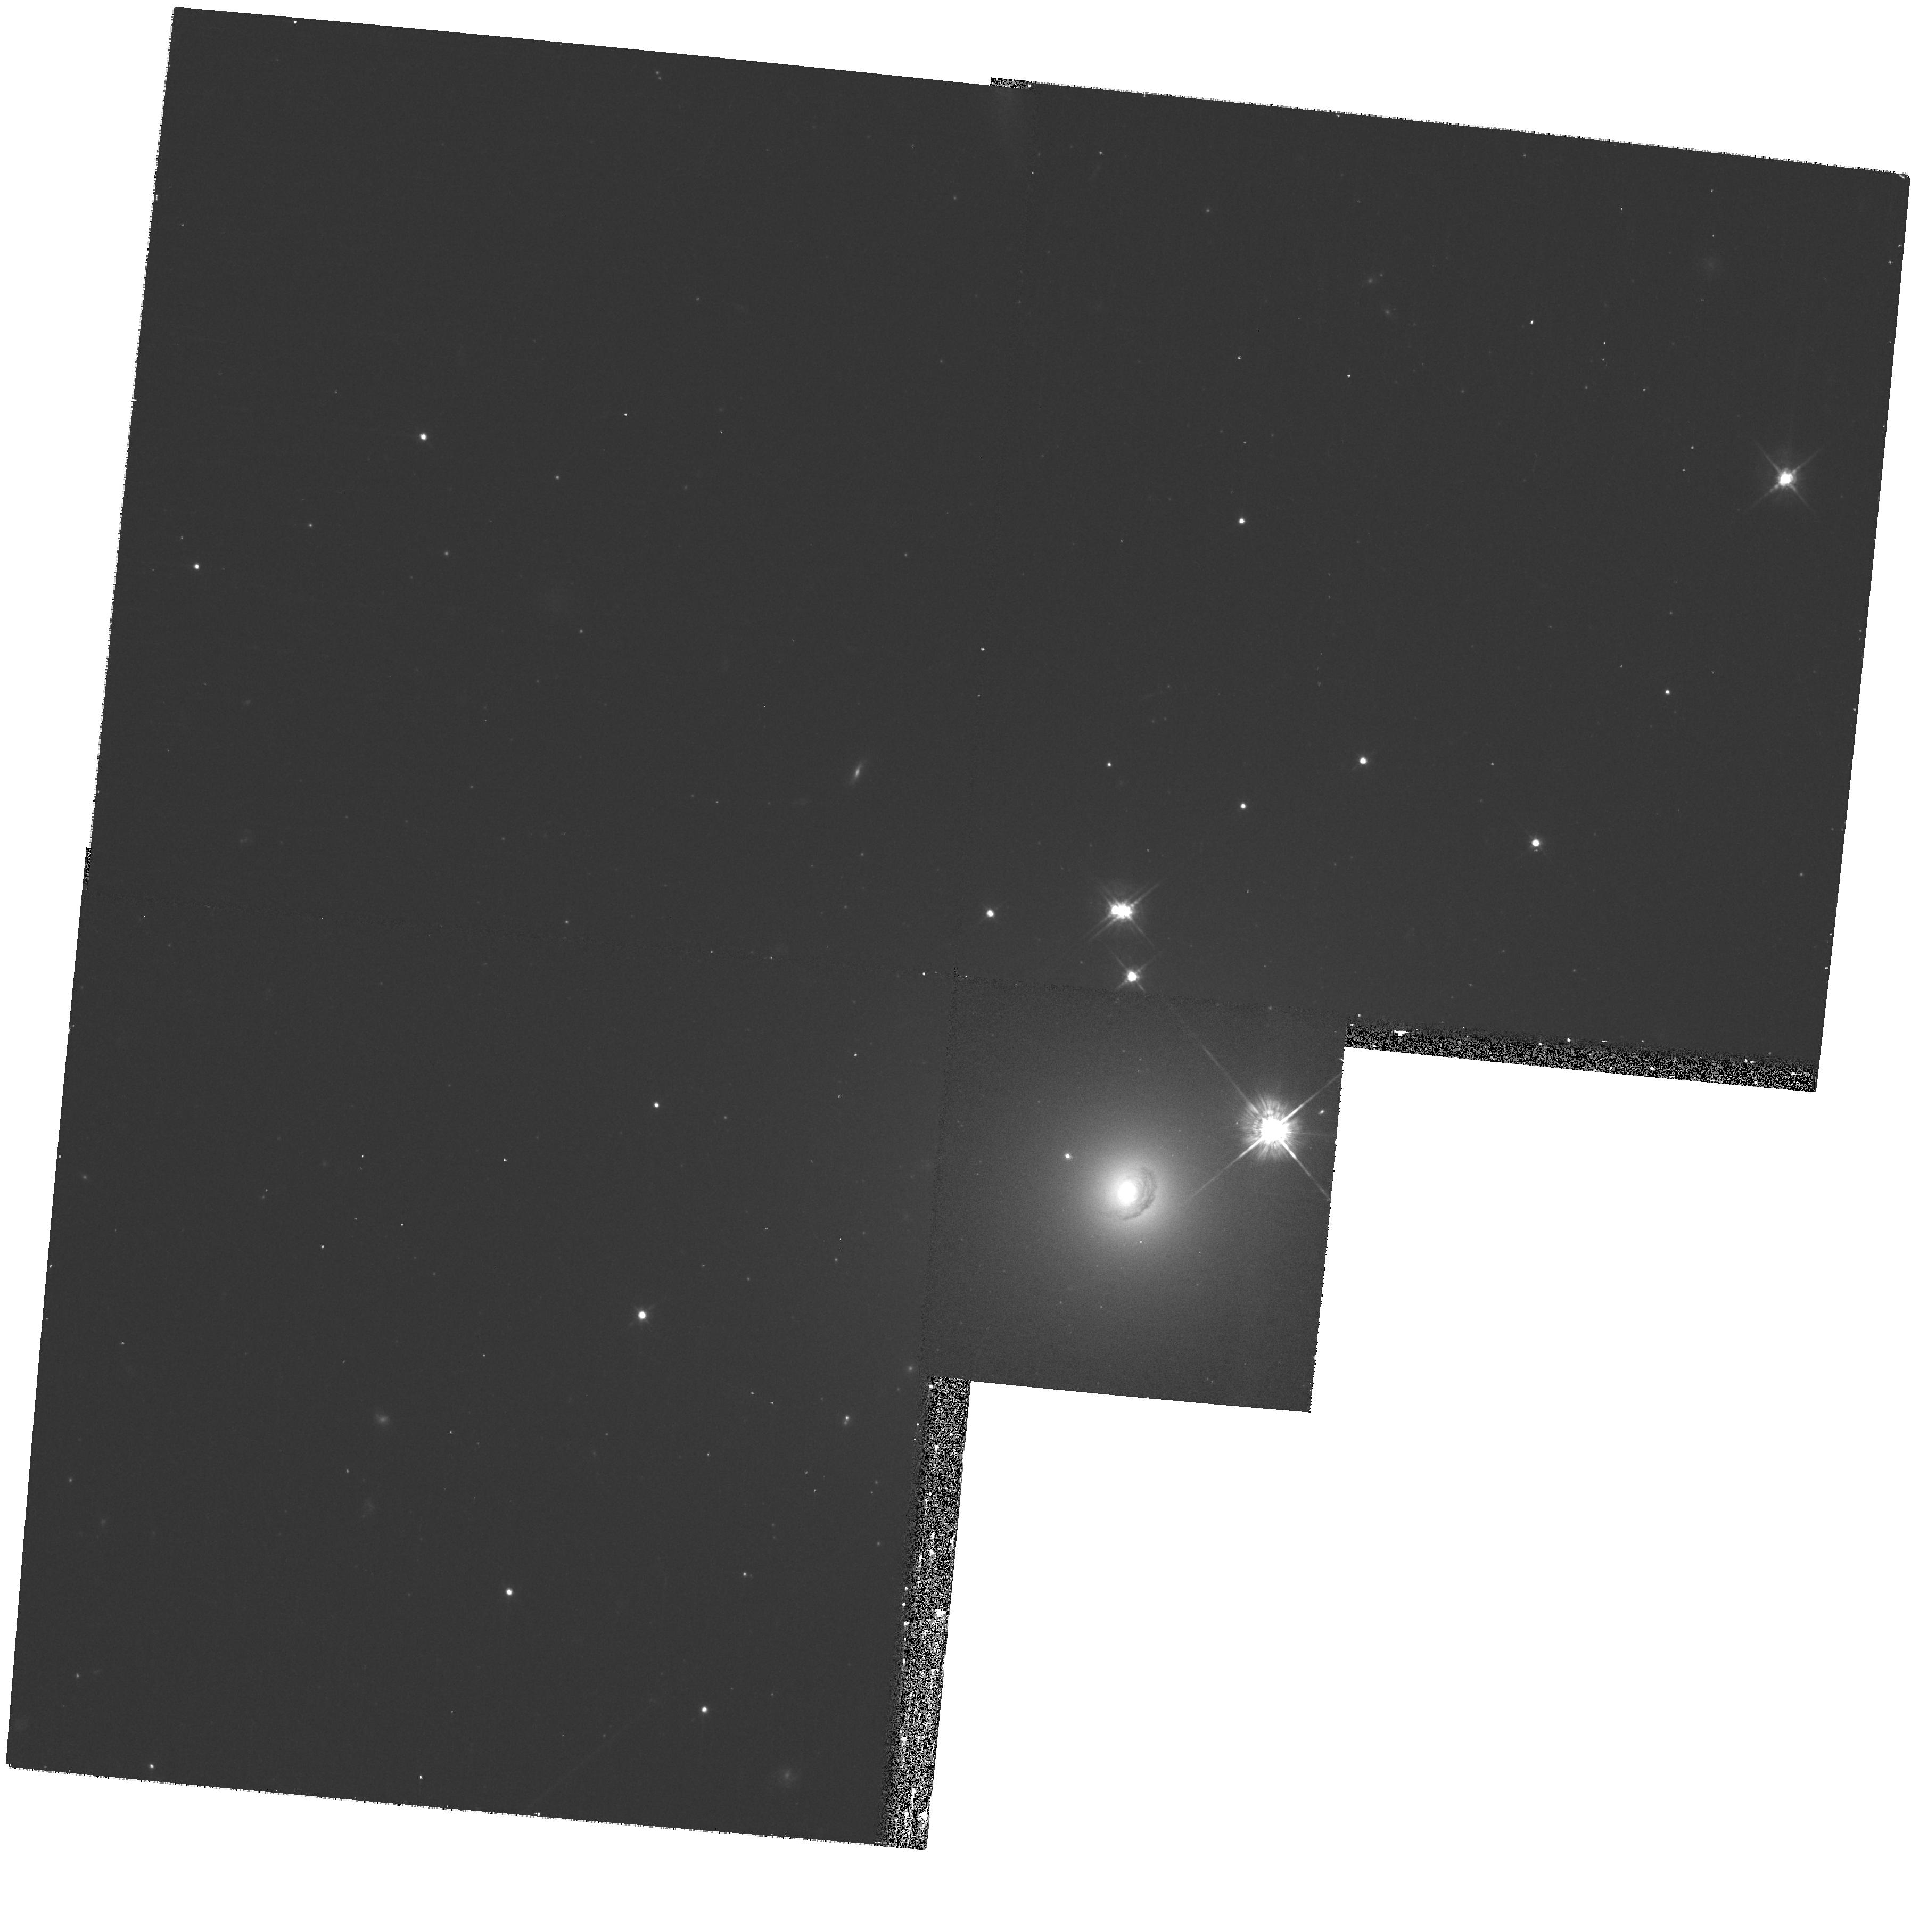
Target: UGC-01308. Instrument: WFPC2/PC. Filter: F622W. Exposure: 10 min. Observation ID: hst_10884_07_wfpc2_pc_f622w_u9sb07

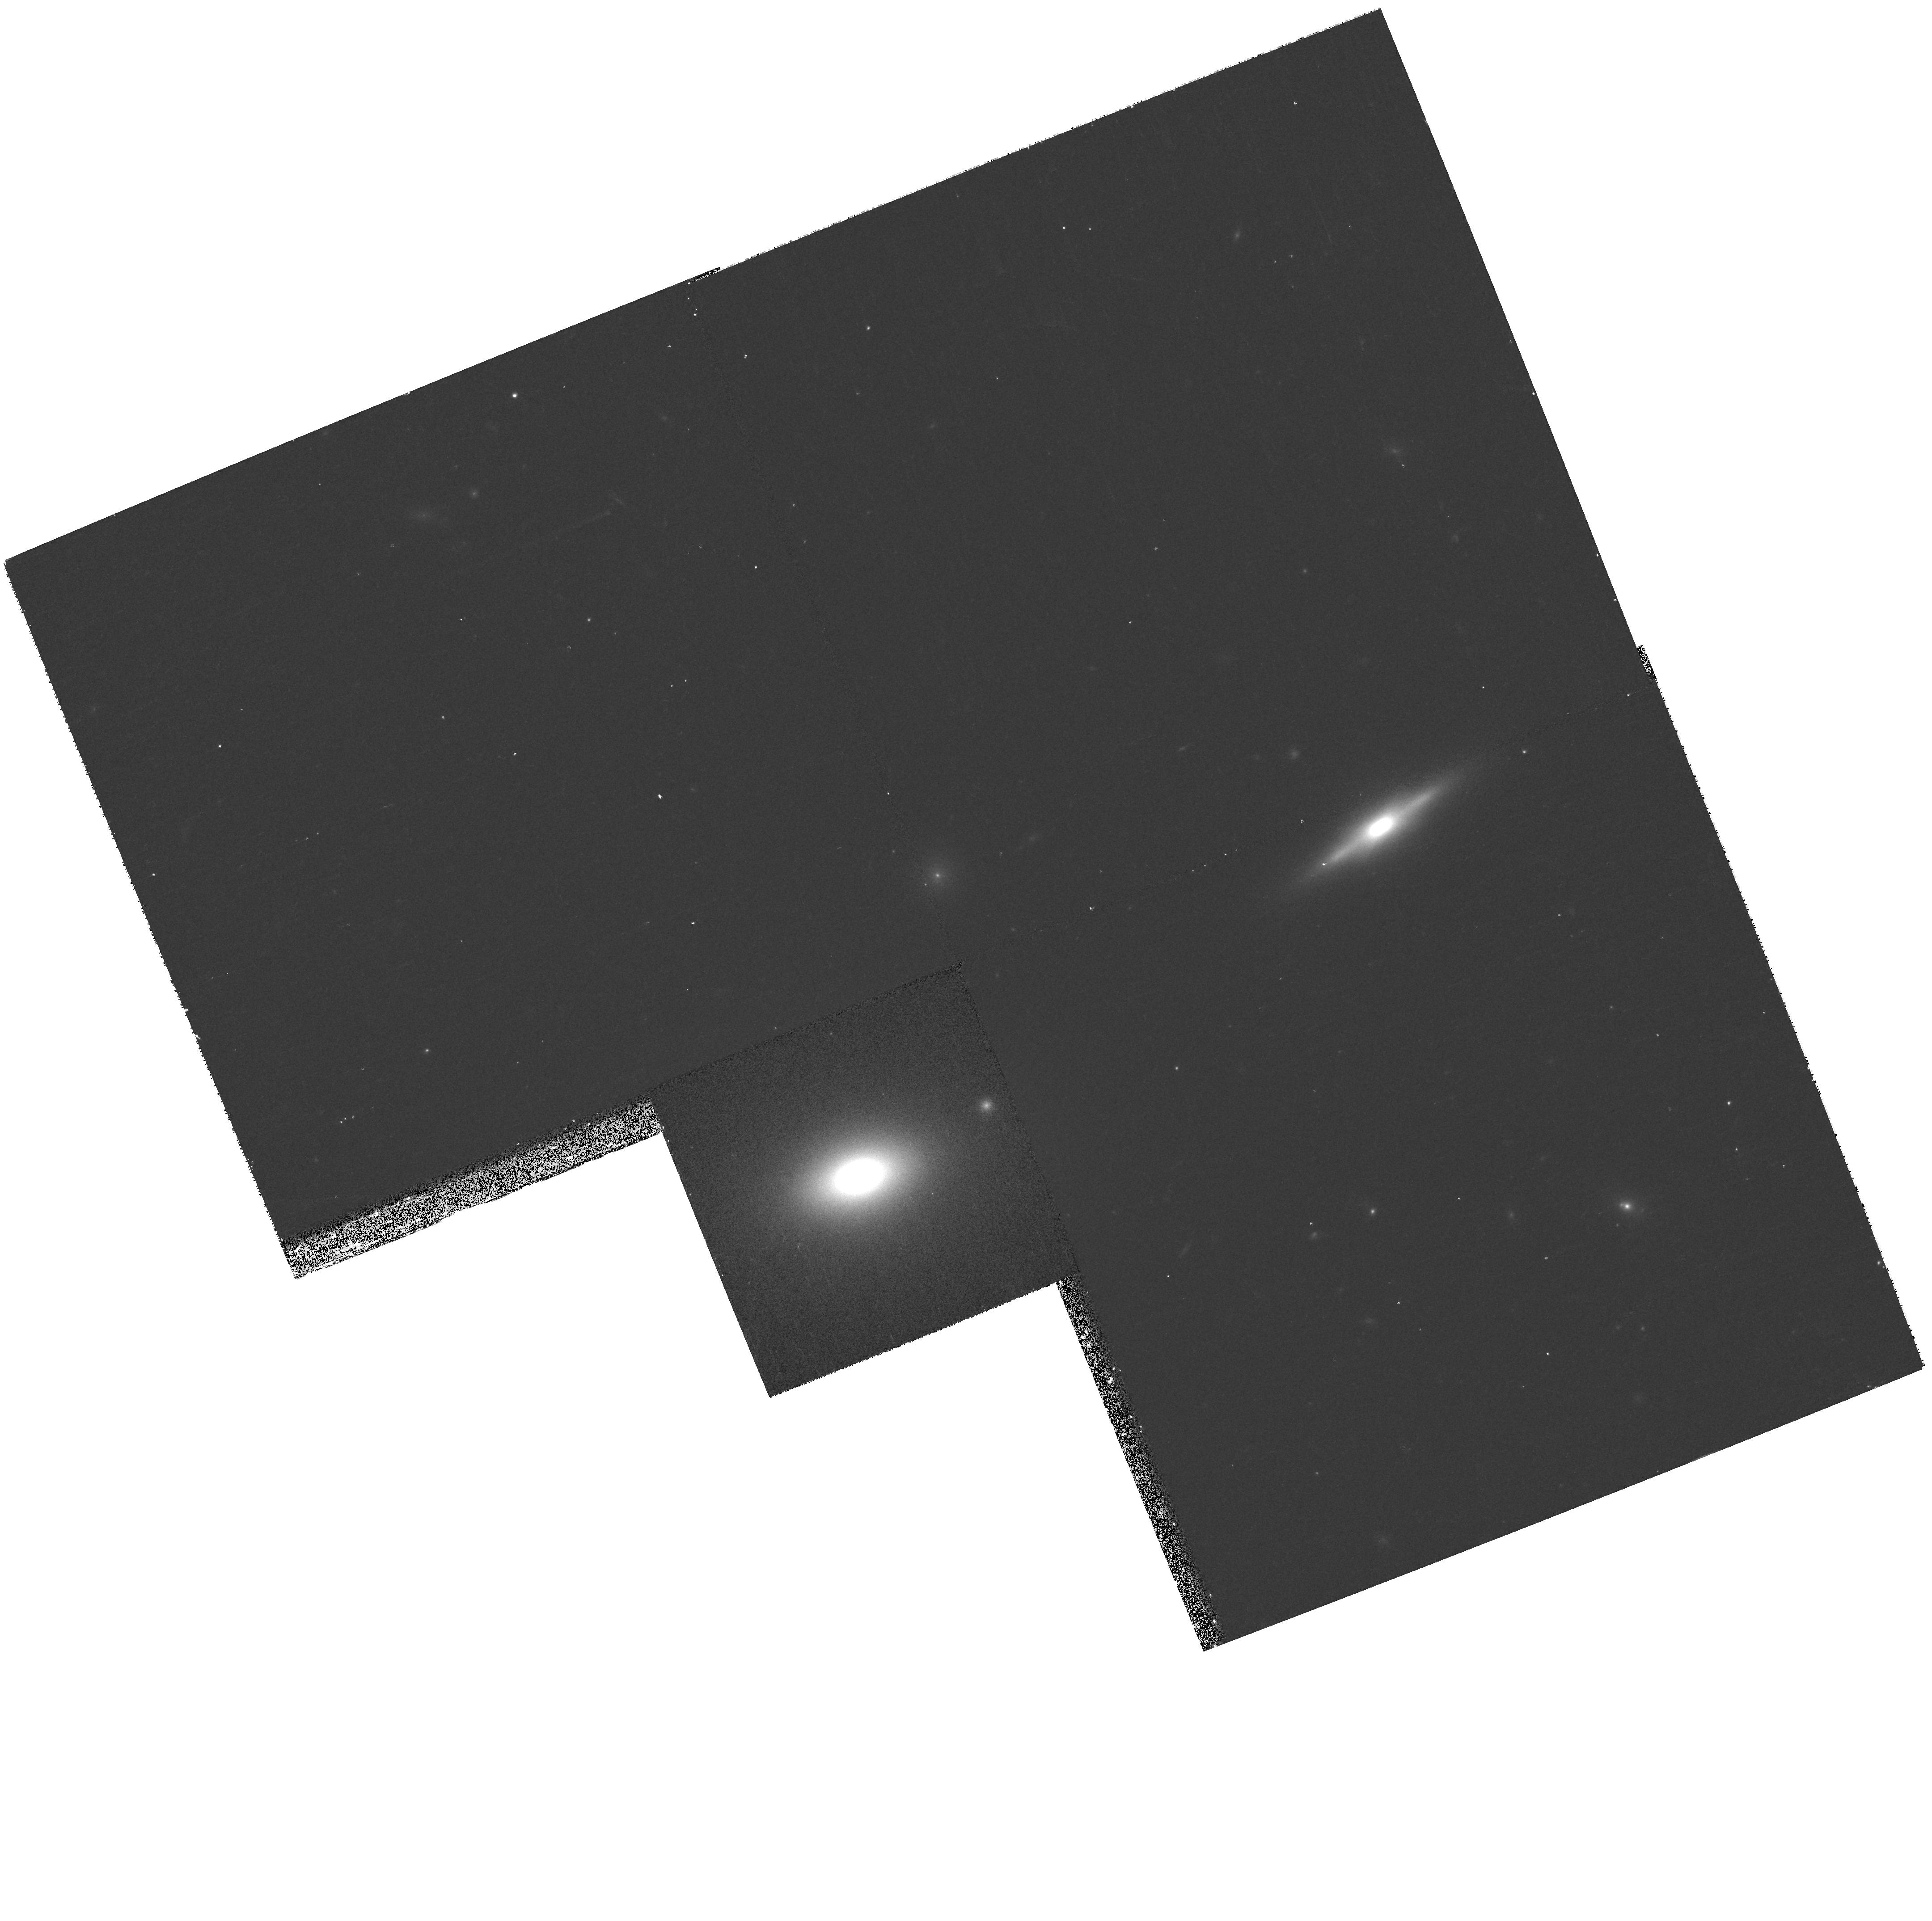
Target: GMP-2440. Instrument: WFPC2/PC. Filter: F622W. Exposure: 10 min. Observation ID: hst_10884_11_wfpc2_pc_f622w_u9sb11

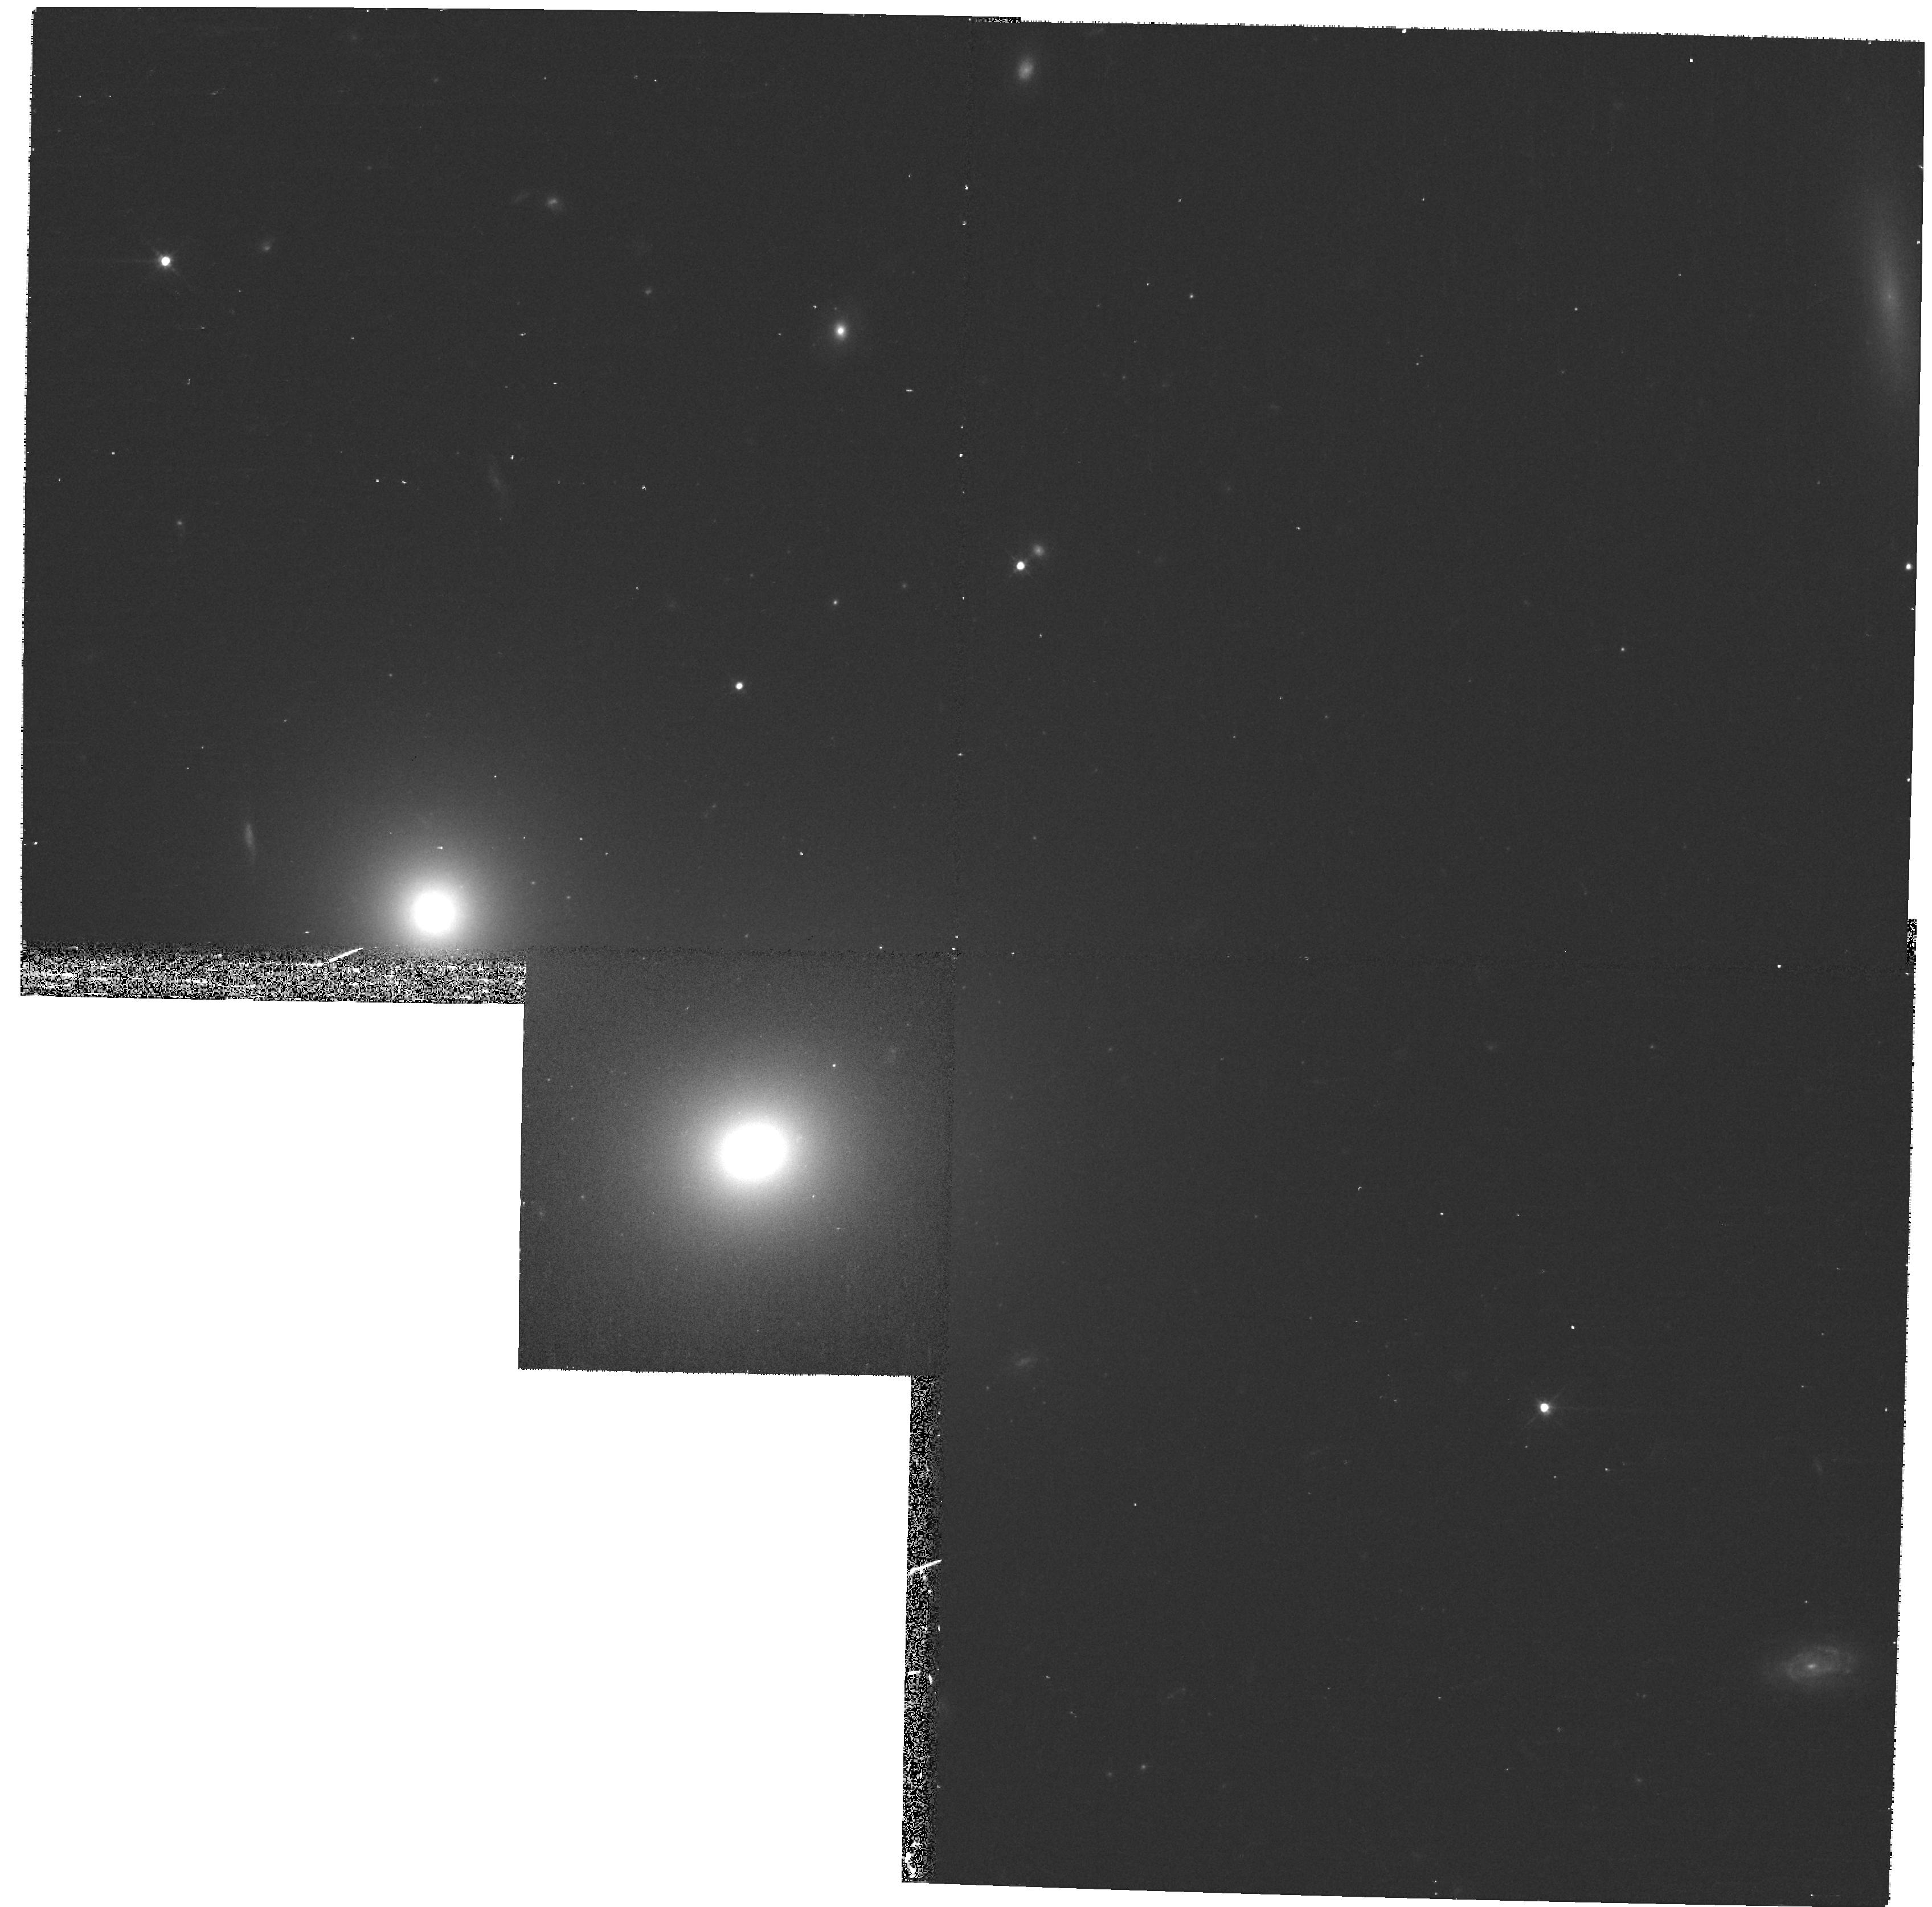
Target: GMP-4822. Instrument: WFPC2/PC. Filter: F622W. Exposure: 10 min. Observation ID: hst_10884_13_wfpc2_pc_f622w_u9sb13

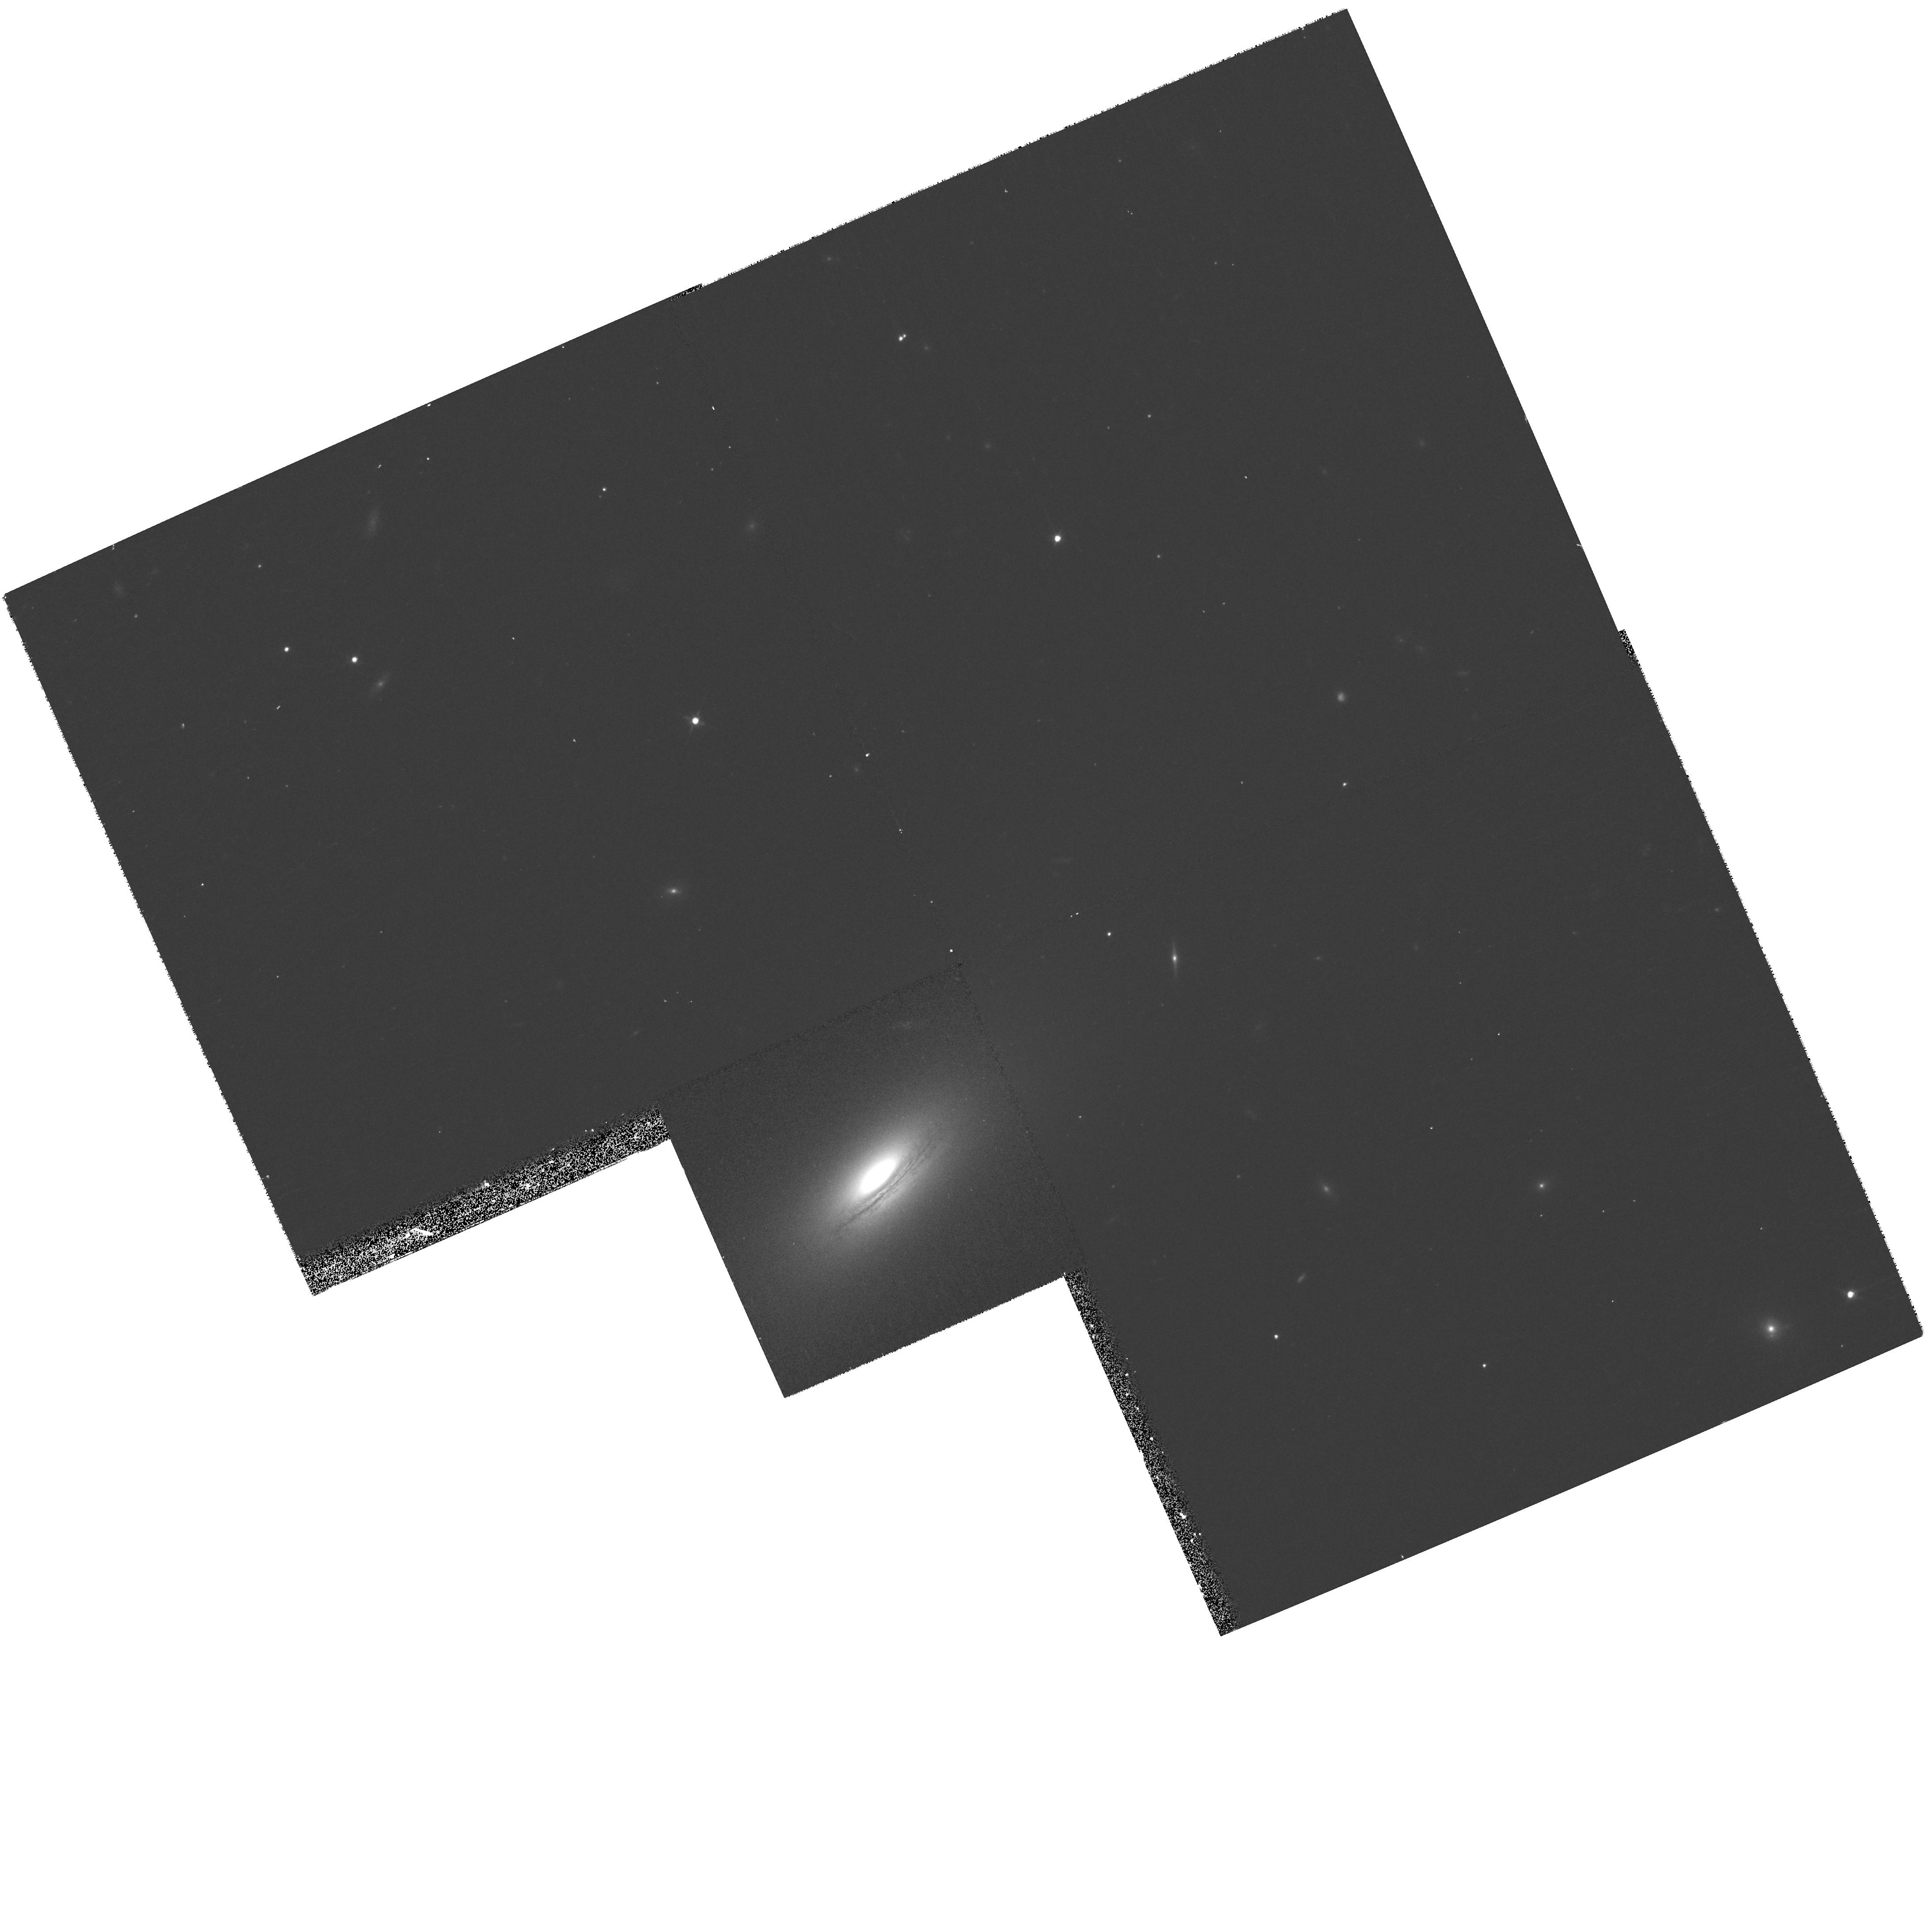
Target: GMP-1990. Instrument: WFPC2/PC. Filter: F622W. Exposure: 10 min. Observation ID: hst_10884_10_wfpc2_pc_f622w_u9sb10

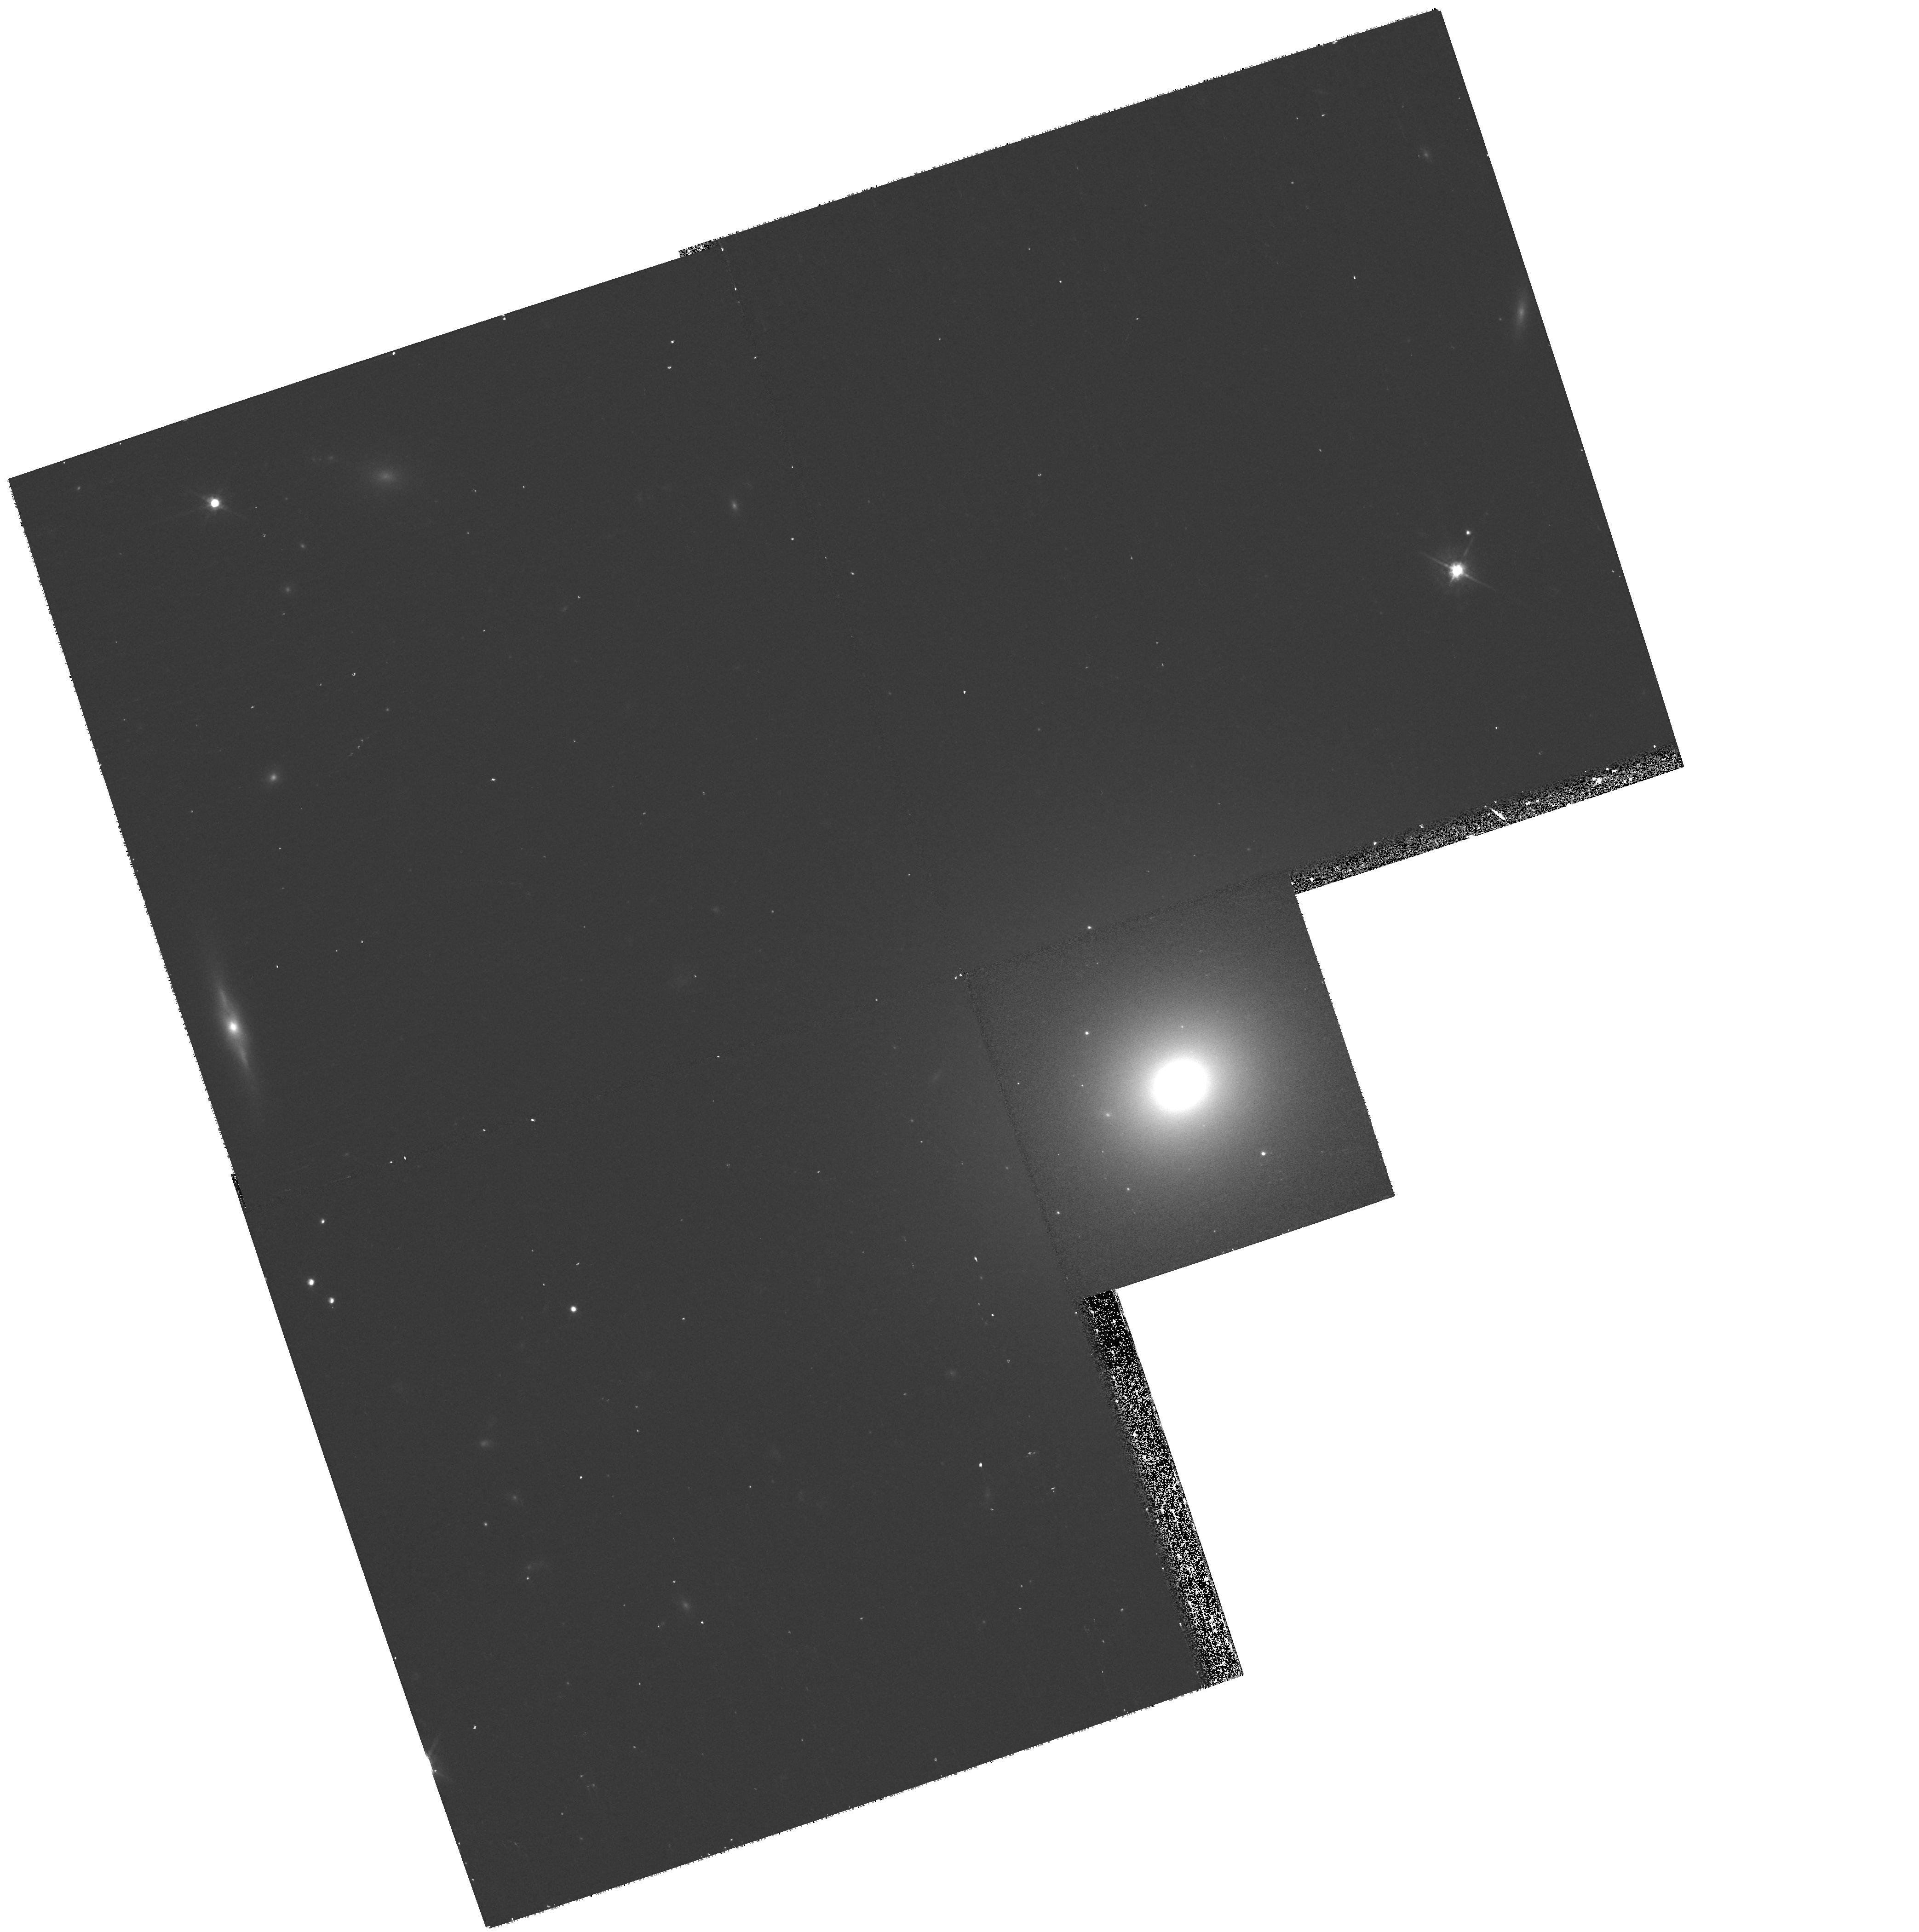
Target: NGC-0687. Instrument: WFPC2/PC. Filter: F622W. Exposure: 10 min. Observation ID: hst_10884_06_wfpc2_pc_f622w_u9sb06

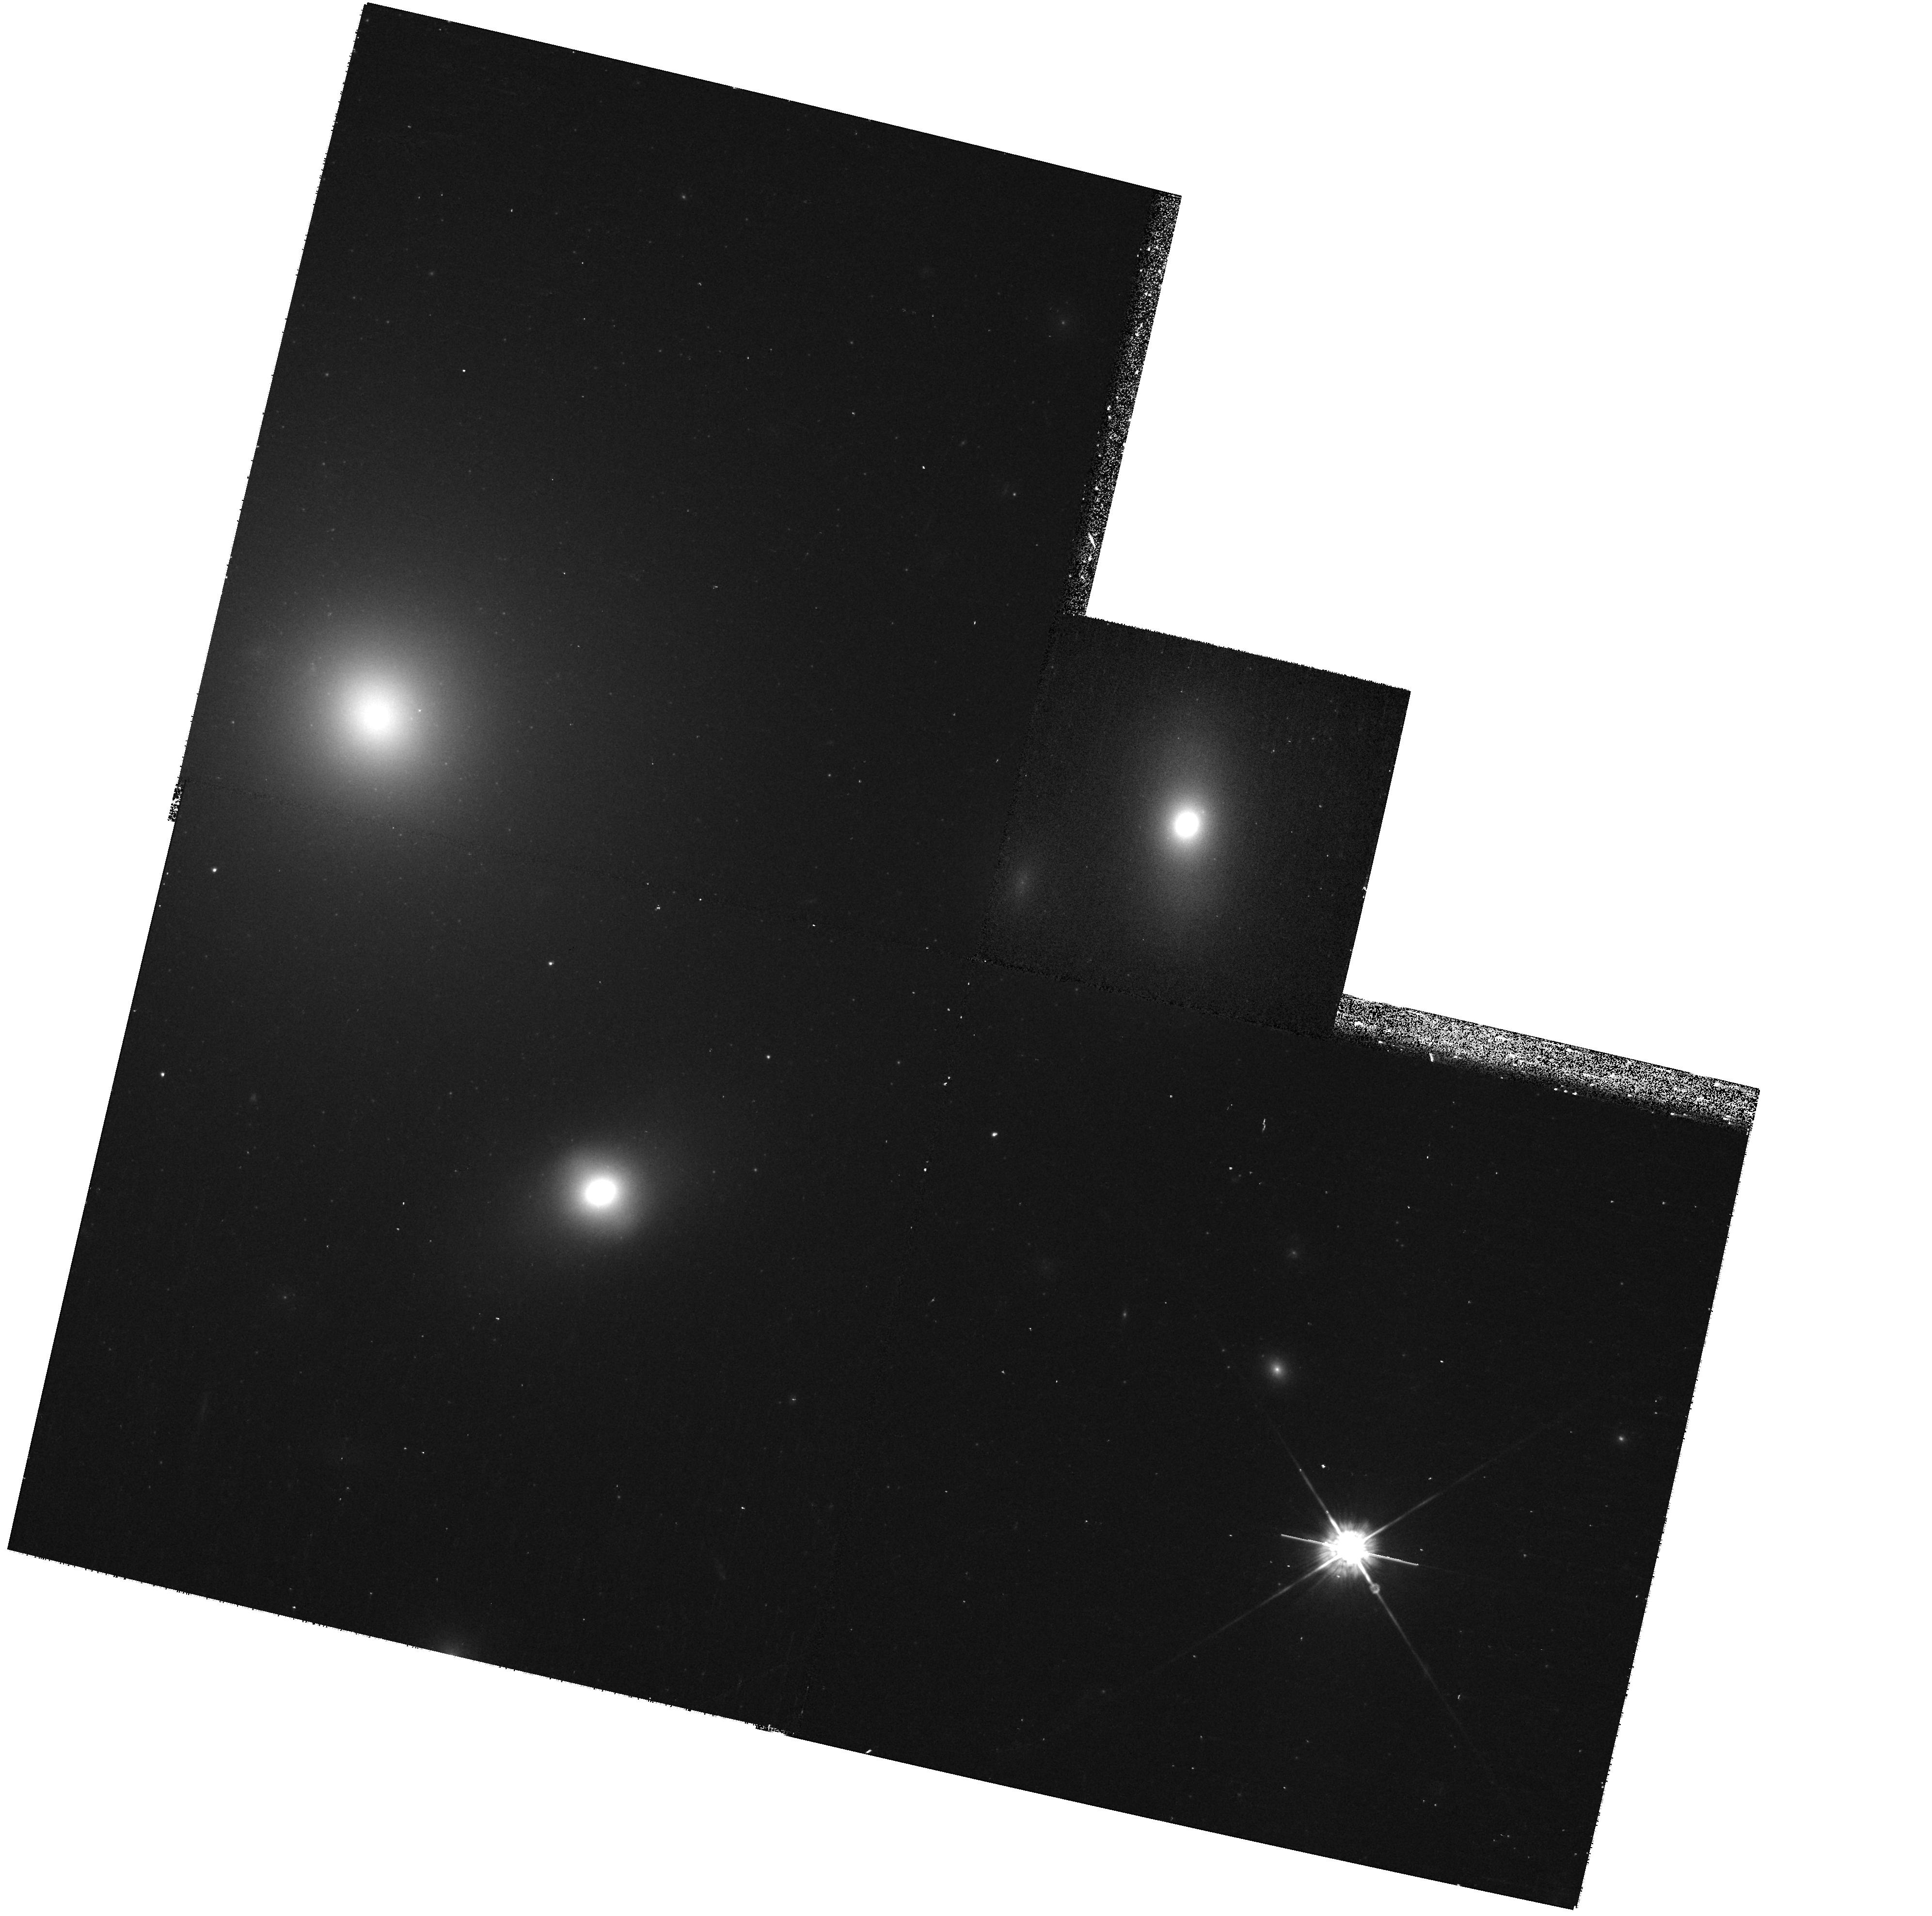
Target: GMP-3414. Instrument: WFPC2/PC. Filter: F622W. Exposure: 10 min. Observation ID: hst_10884_12_wfpc2_pc_f622w_u9sb12

The Dynamical Structure of Ellipticals in the Coma and Abell 262 Clusters (PI: Wegner, Gary A.)

We propose to obtain images of 13 relatively luminous early type galaxies in the Coma cluster and Abell 262 for which we have already collected ground based major and minor axis spectra and images. The higher resolution HST images will enable us to study the central regions of these galaxies which is crucial to our dynamical modelling. The complete data set will allow us to perform a full dynamical analysis and to derive the dark matter content and distribution, the stellar orbital structure, and the stellar population properties of these objects, probing the predictions of galaxy formation models. The dynamical analysis will be performed using an up-to-date axi-symmetric orbit superposition code.